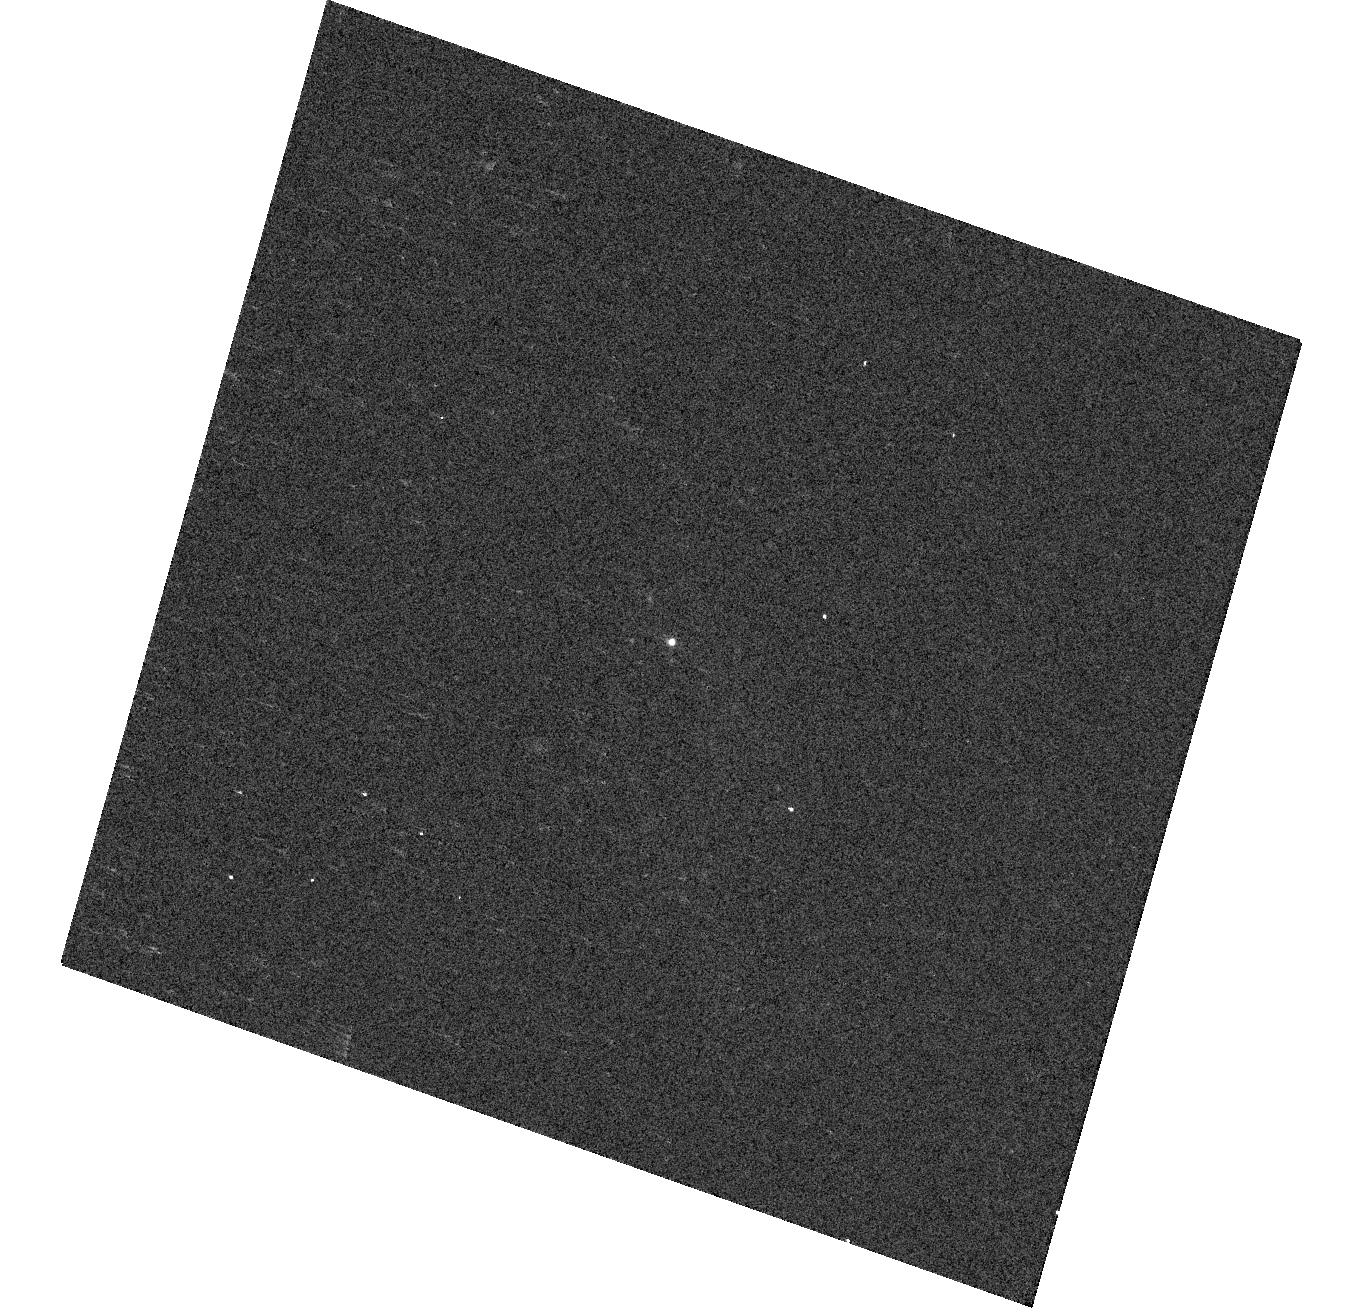
Target: SN2019BKH
Instrument: WFC3/UVIS
Filter: F300X
Exposure: 2 min
Observation ID: hst_15675_4a_wfc3_uvis_f300x_idyq4a

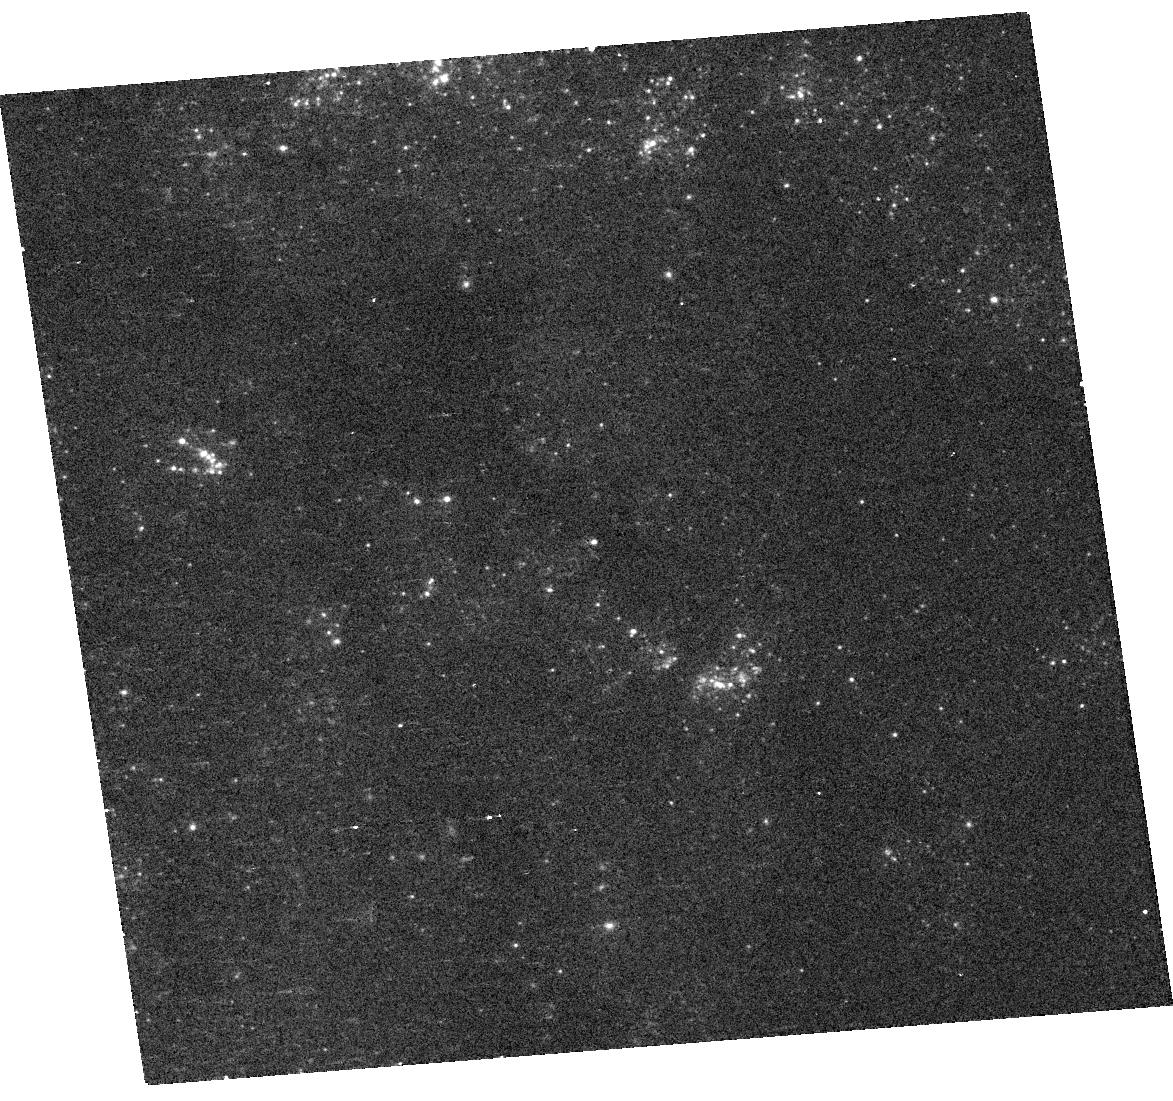
Target: AT2019ABN
Instrument: WFC3/UVIS
Filter: F336W
Exposure: 5 min
Observation ID: hst_15675_3a_wfc3_uvis_f336w_idyq3a

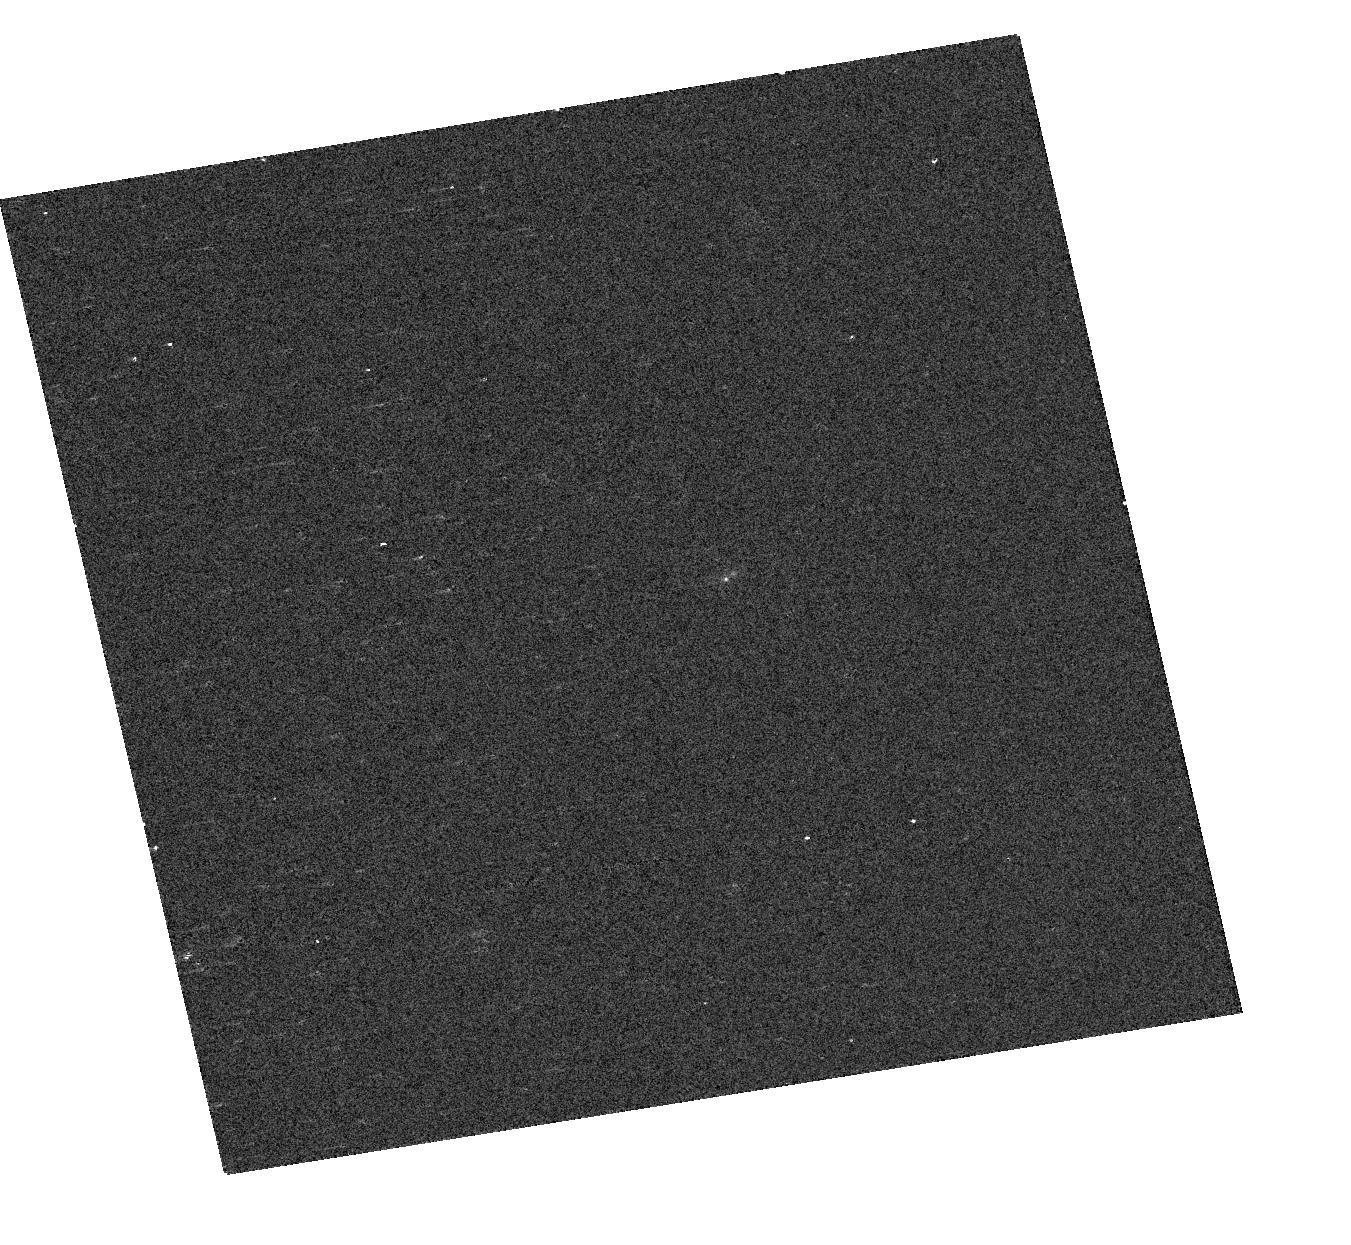
Target: ZTF18ABFCMJW
Instrument: WFC3/UVIS
Filter: F300X
Exposure: 1 min
Observation ID: hst_15675_7b_wfc3_uvis_f300x_idyq7b

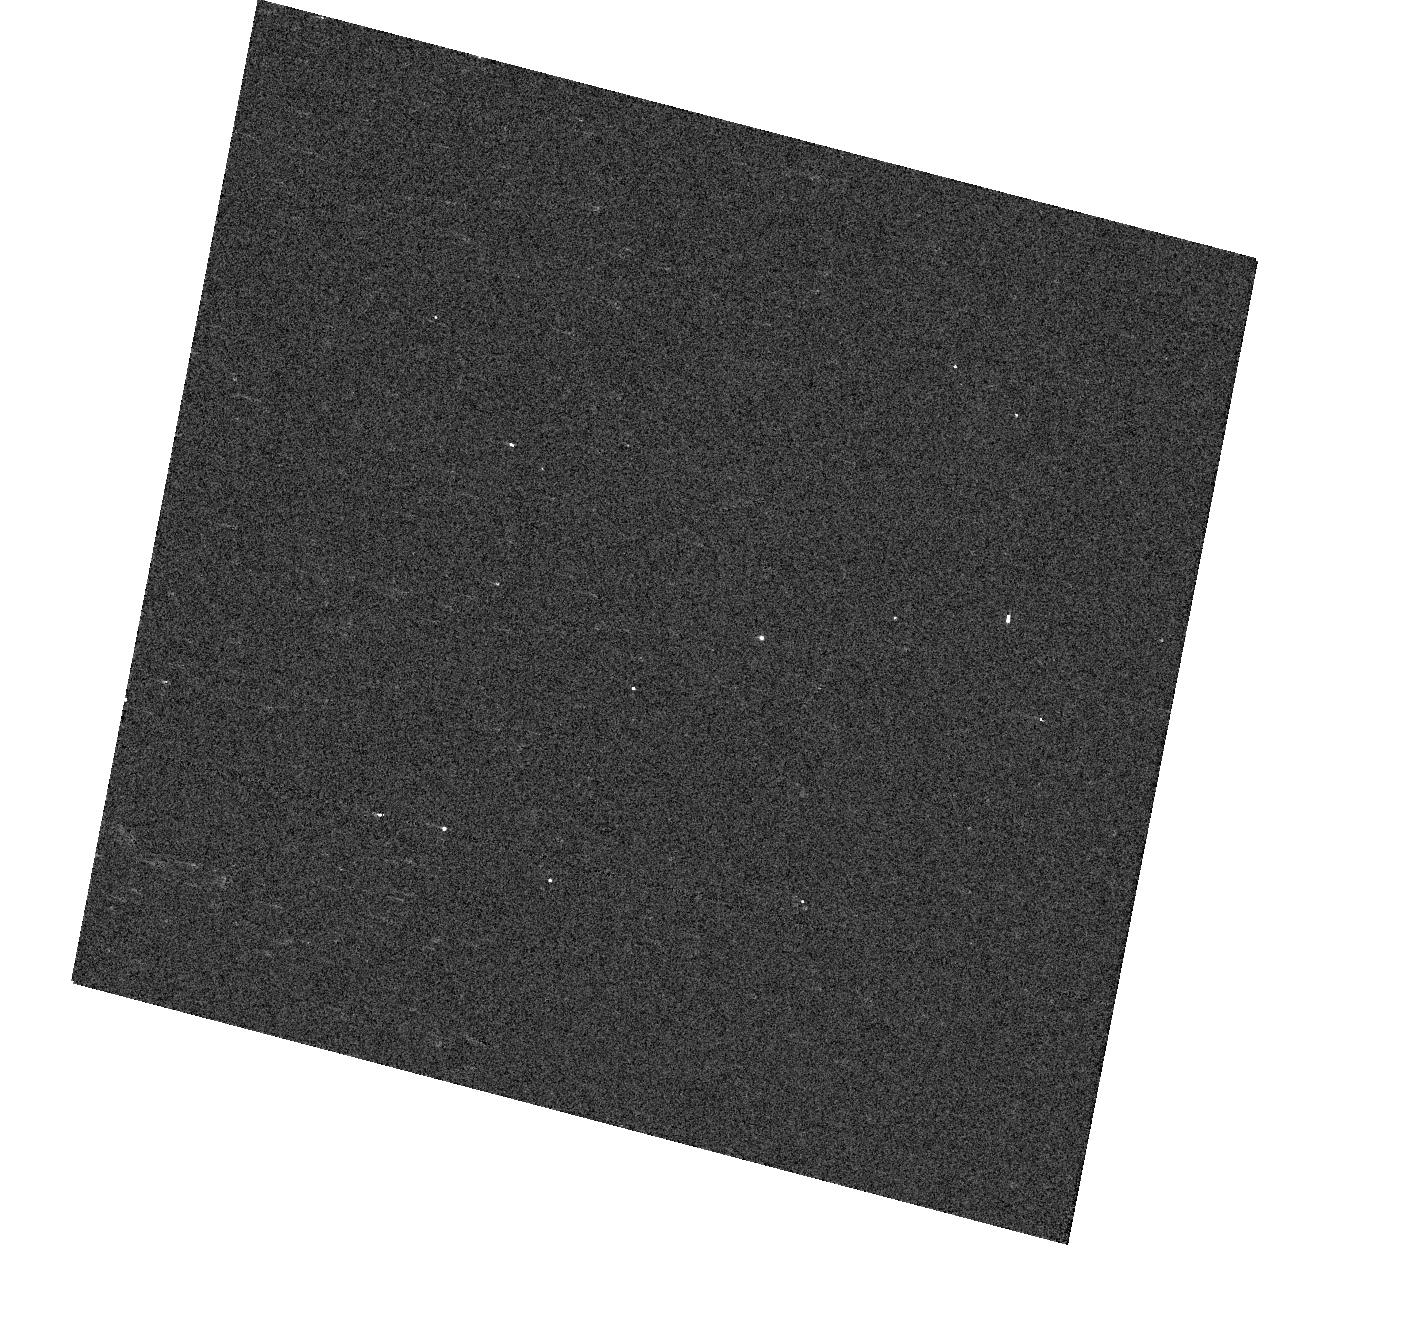
Target: SN2019CVZ
Instrument: WFC3/UVIS
Filter: F300X
Exposure: 1 min
Observation ID: hst_15675_7c_wfc3_uvis_f300x_idyq7c

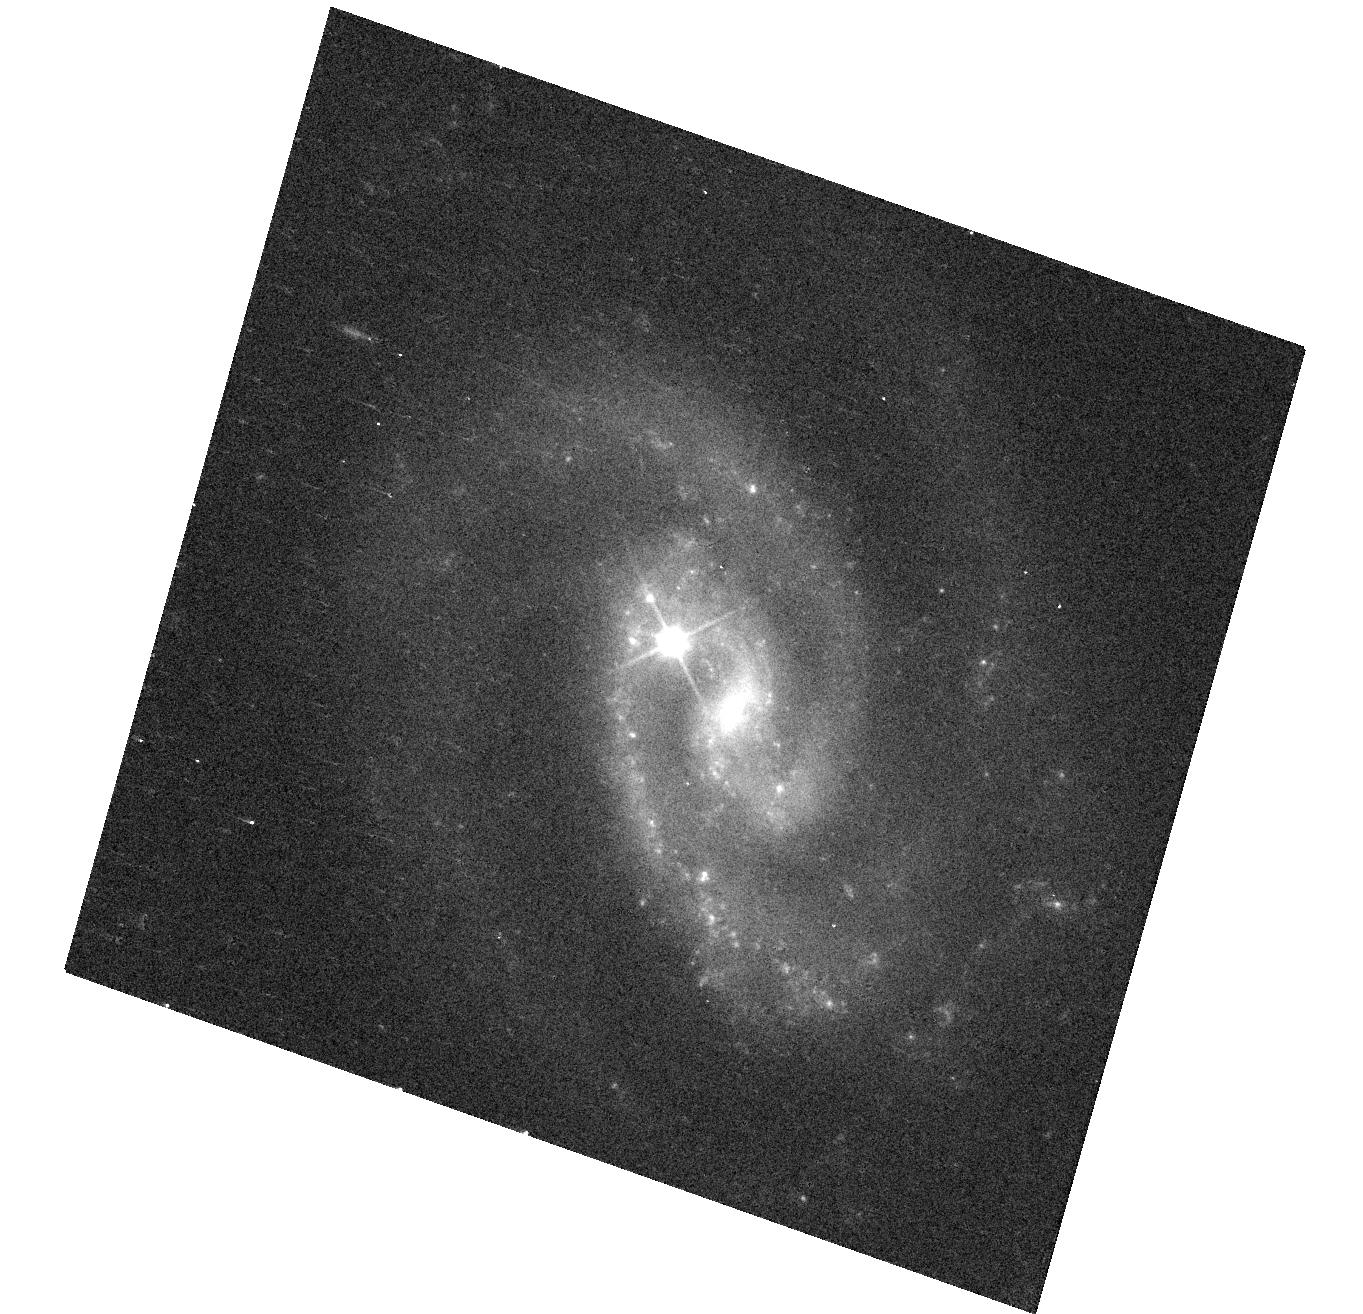
Target: SN2019BKH
Instrument: WFC3/UVIS
Filter: F350LP
Exposure: 3 min
Observation ID: hst_15675_4a_wfc3_uvis_f350lp_idyq4a

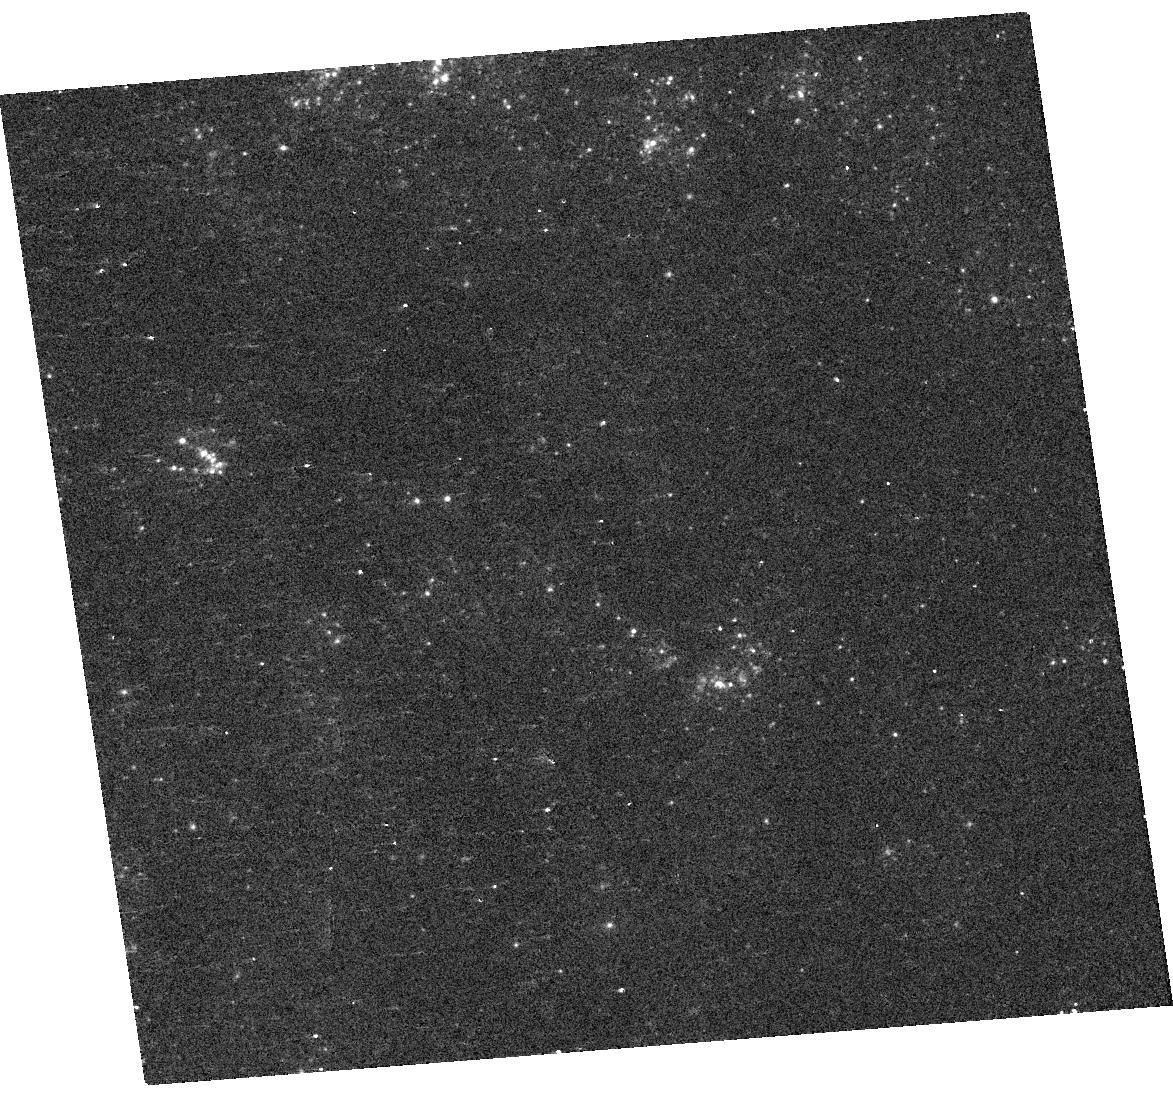
Target: AT2019ABN
Instrument: WFC3/UVIS
Filter: F275W
Exposure: 7 min
Observation ID: hst_15675_3a_wfc3_uvis_f275w_idyq3a

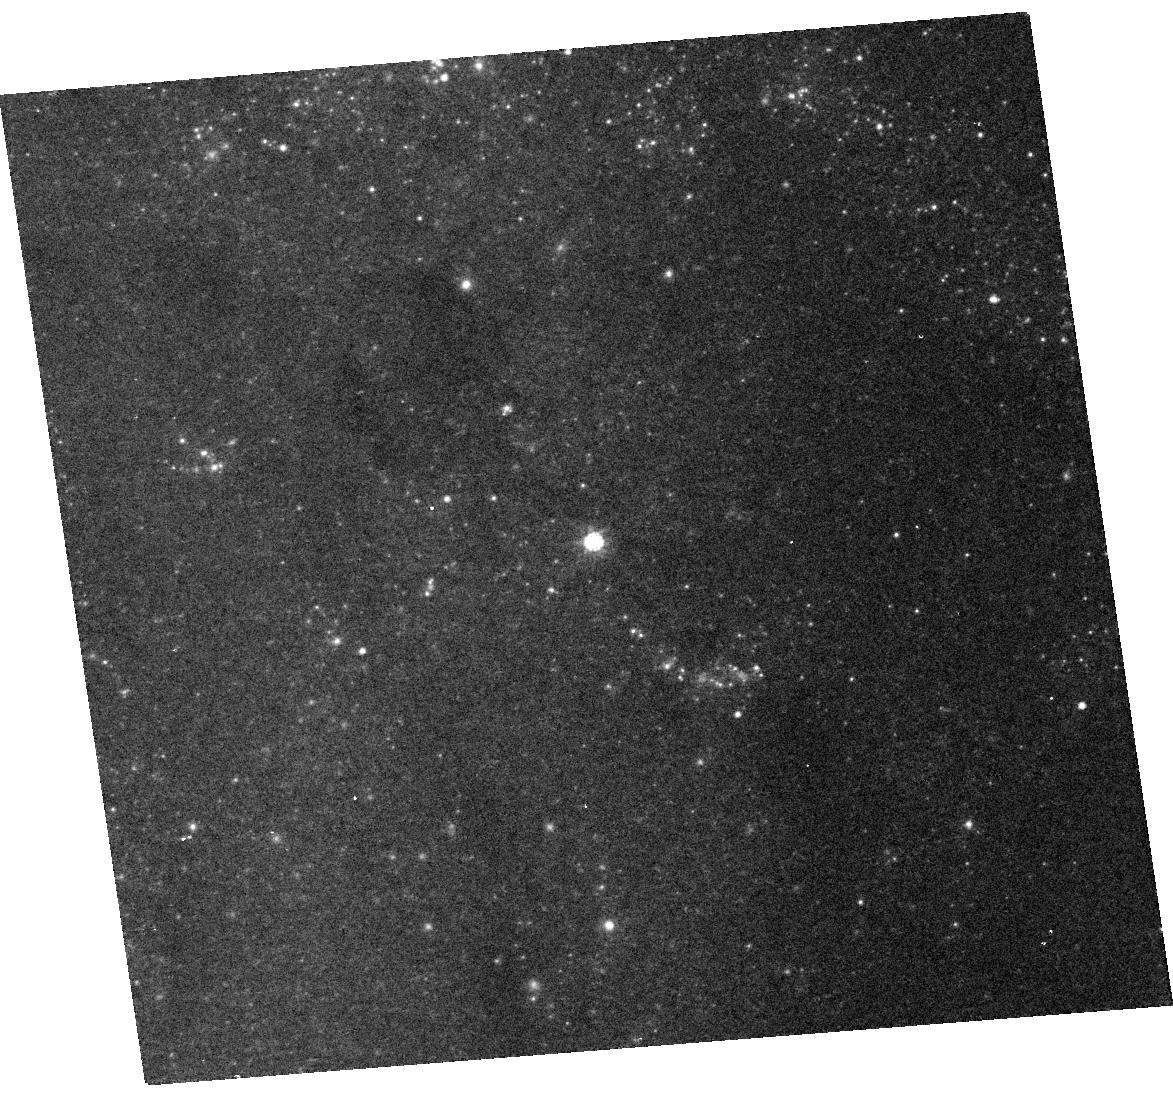
Target: AT2019ABN
Instrument: WFC3/UVIS
Filter: F814W
Exposure: 2 min
Observation ID: hst_15675_3a_wfc3_uvis_f814w_idyq3a

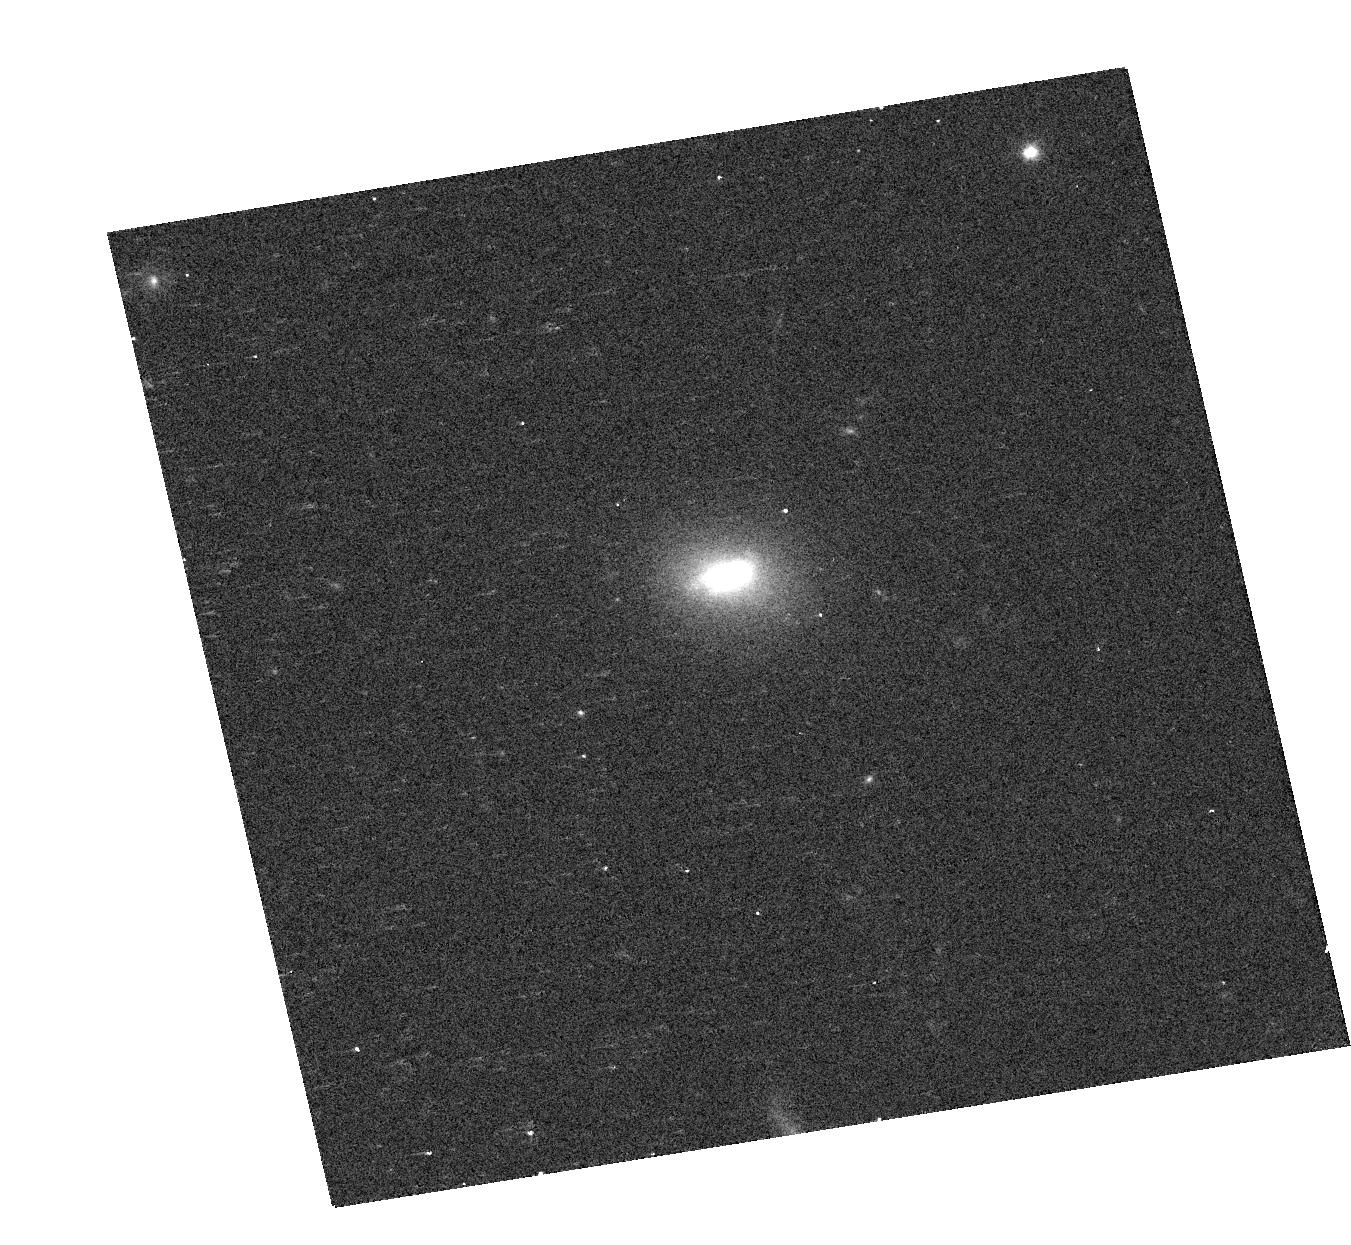
Target: ZTF18ABFCMJW
Instrument: WFC3/UVIS
Filter: F350LP
Exposure: 3 min
Observation ID: hst_15675_7b_wfc3_uvis_f350lp_idyq7b

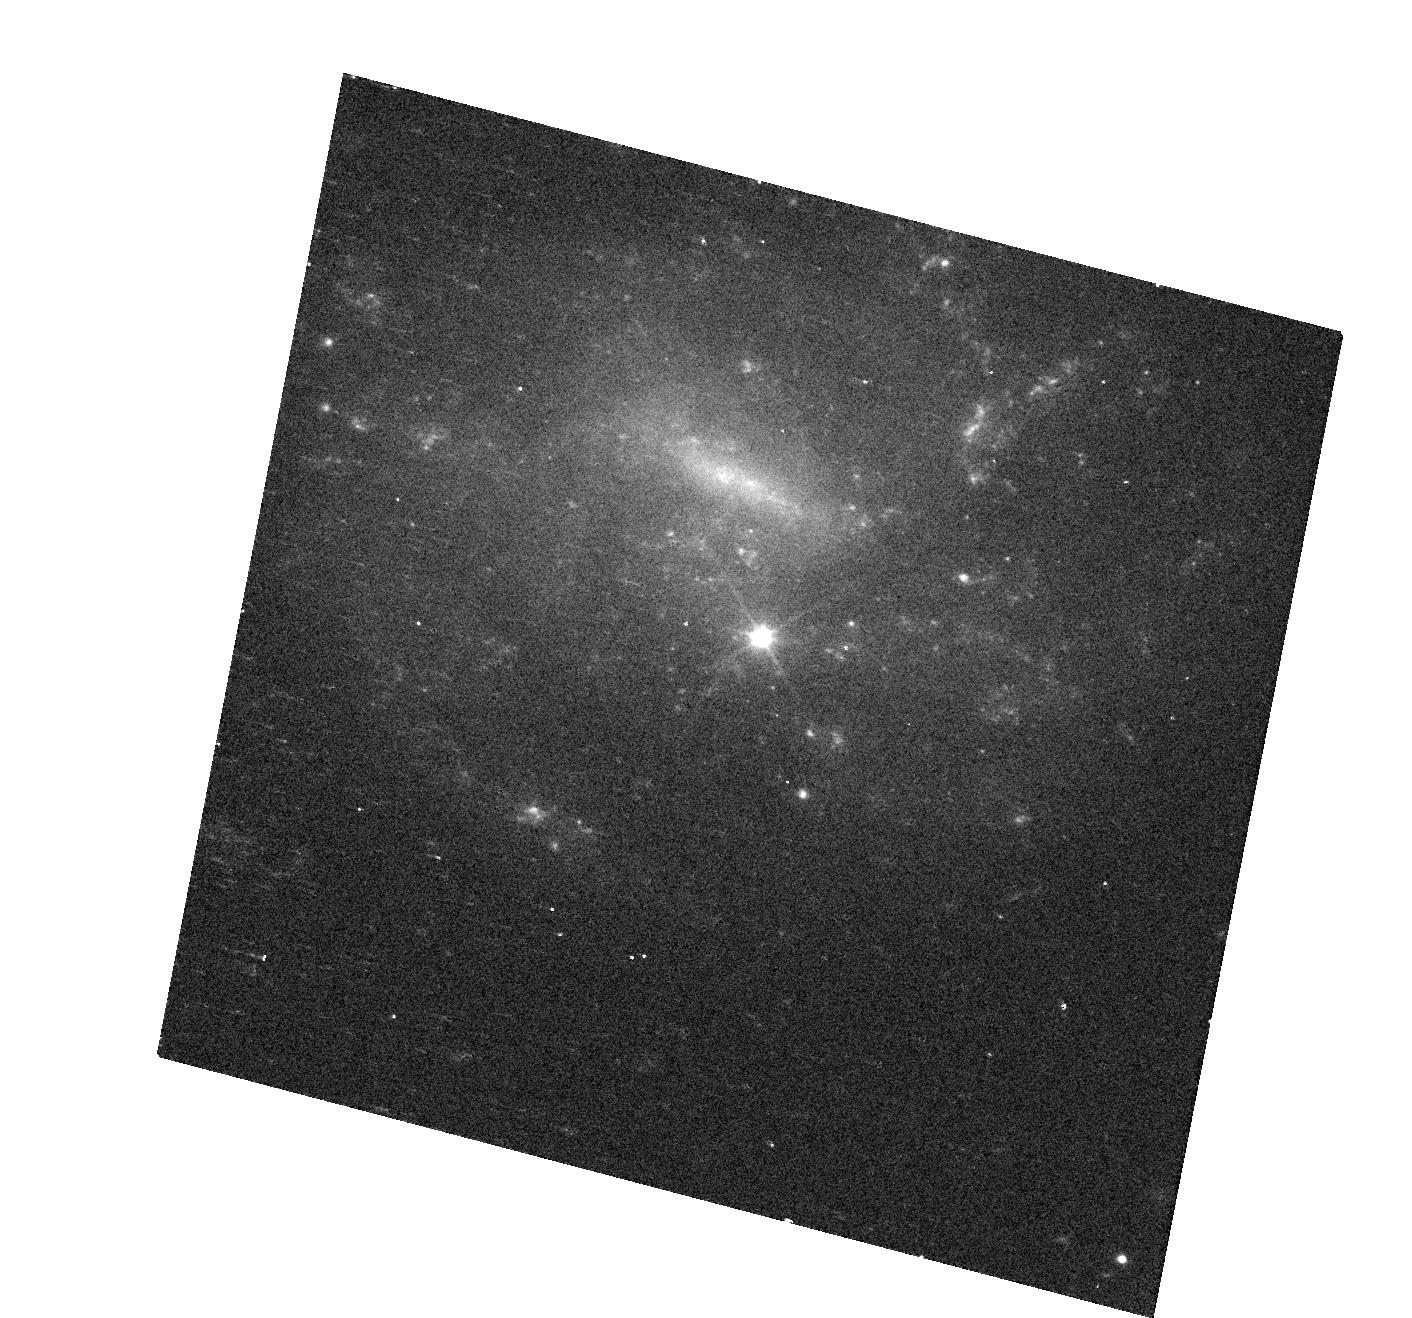
Target: SN2019CVZ
Instrument: WFC3/UVIS
Filter: F350LP
Exposure: 3 min
Observation ID: hst_15675_7c_wfc3_uvis_f350lp_idyq7c

A New Approach to Following Transients with HST: Rolling Snapshots (PI: Fruchter, Andrew S.)

We are now entering an era in which large scale surveys of the sky will discover numerous transients each night. The number of targets that could benefit from HST observations on timescales of less than three weeks will easily exceed the ability of HST to schedule disruptive ToO observations. Here we propose a variant of snapshot scheduling that would allow transients to be observed as soon as 11 days after discovery with little to no additional overhead compared to a standard snapshot program. We call this new observational approach ``Rolling Snapshots.'' While any one object will have a low probability of being observed in such a program, the large number of transients available will make it possible to build up statistically significant samples, with the the type of transient and exact observation scheme determined by the science under investigation. Here we ask to use rolling snapshots to obtain WFC3 UV grism spectra of a limited sample of Type Ia, Type II and superluminous supernovae discovered by the Zwicky Transient Facility. This program will allow us to verify that Rolling Snapshots are indeed an efficient use of obsevatory resources and will also give a taste of some of the exciting science the community could undertake with Rolling Snapshots.